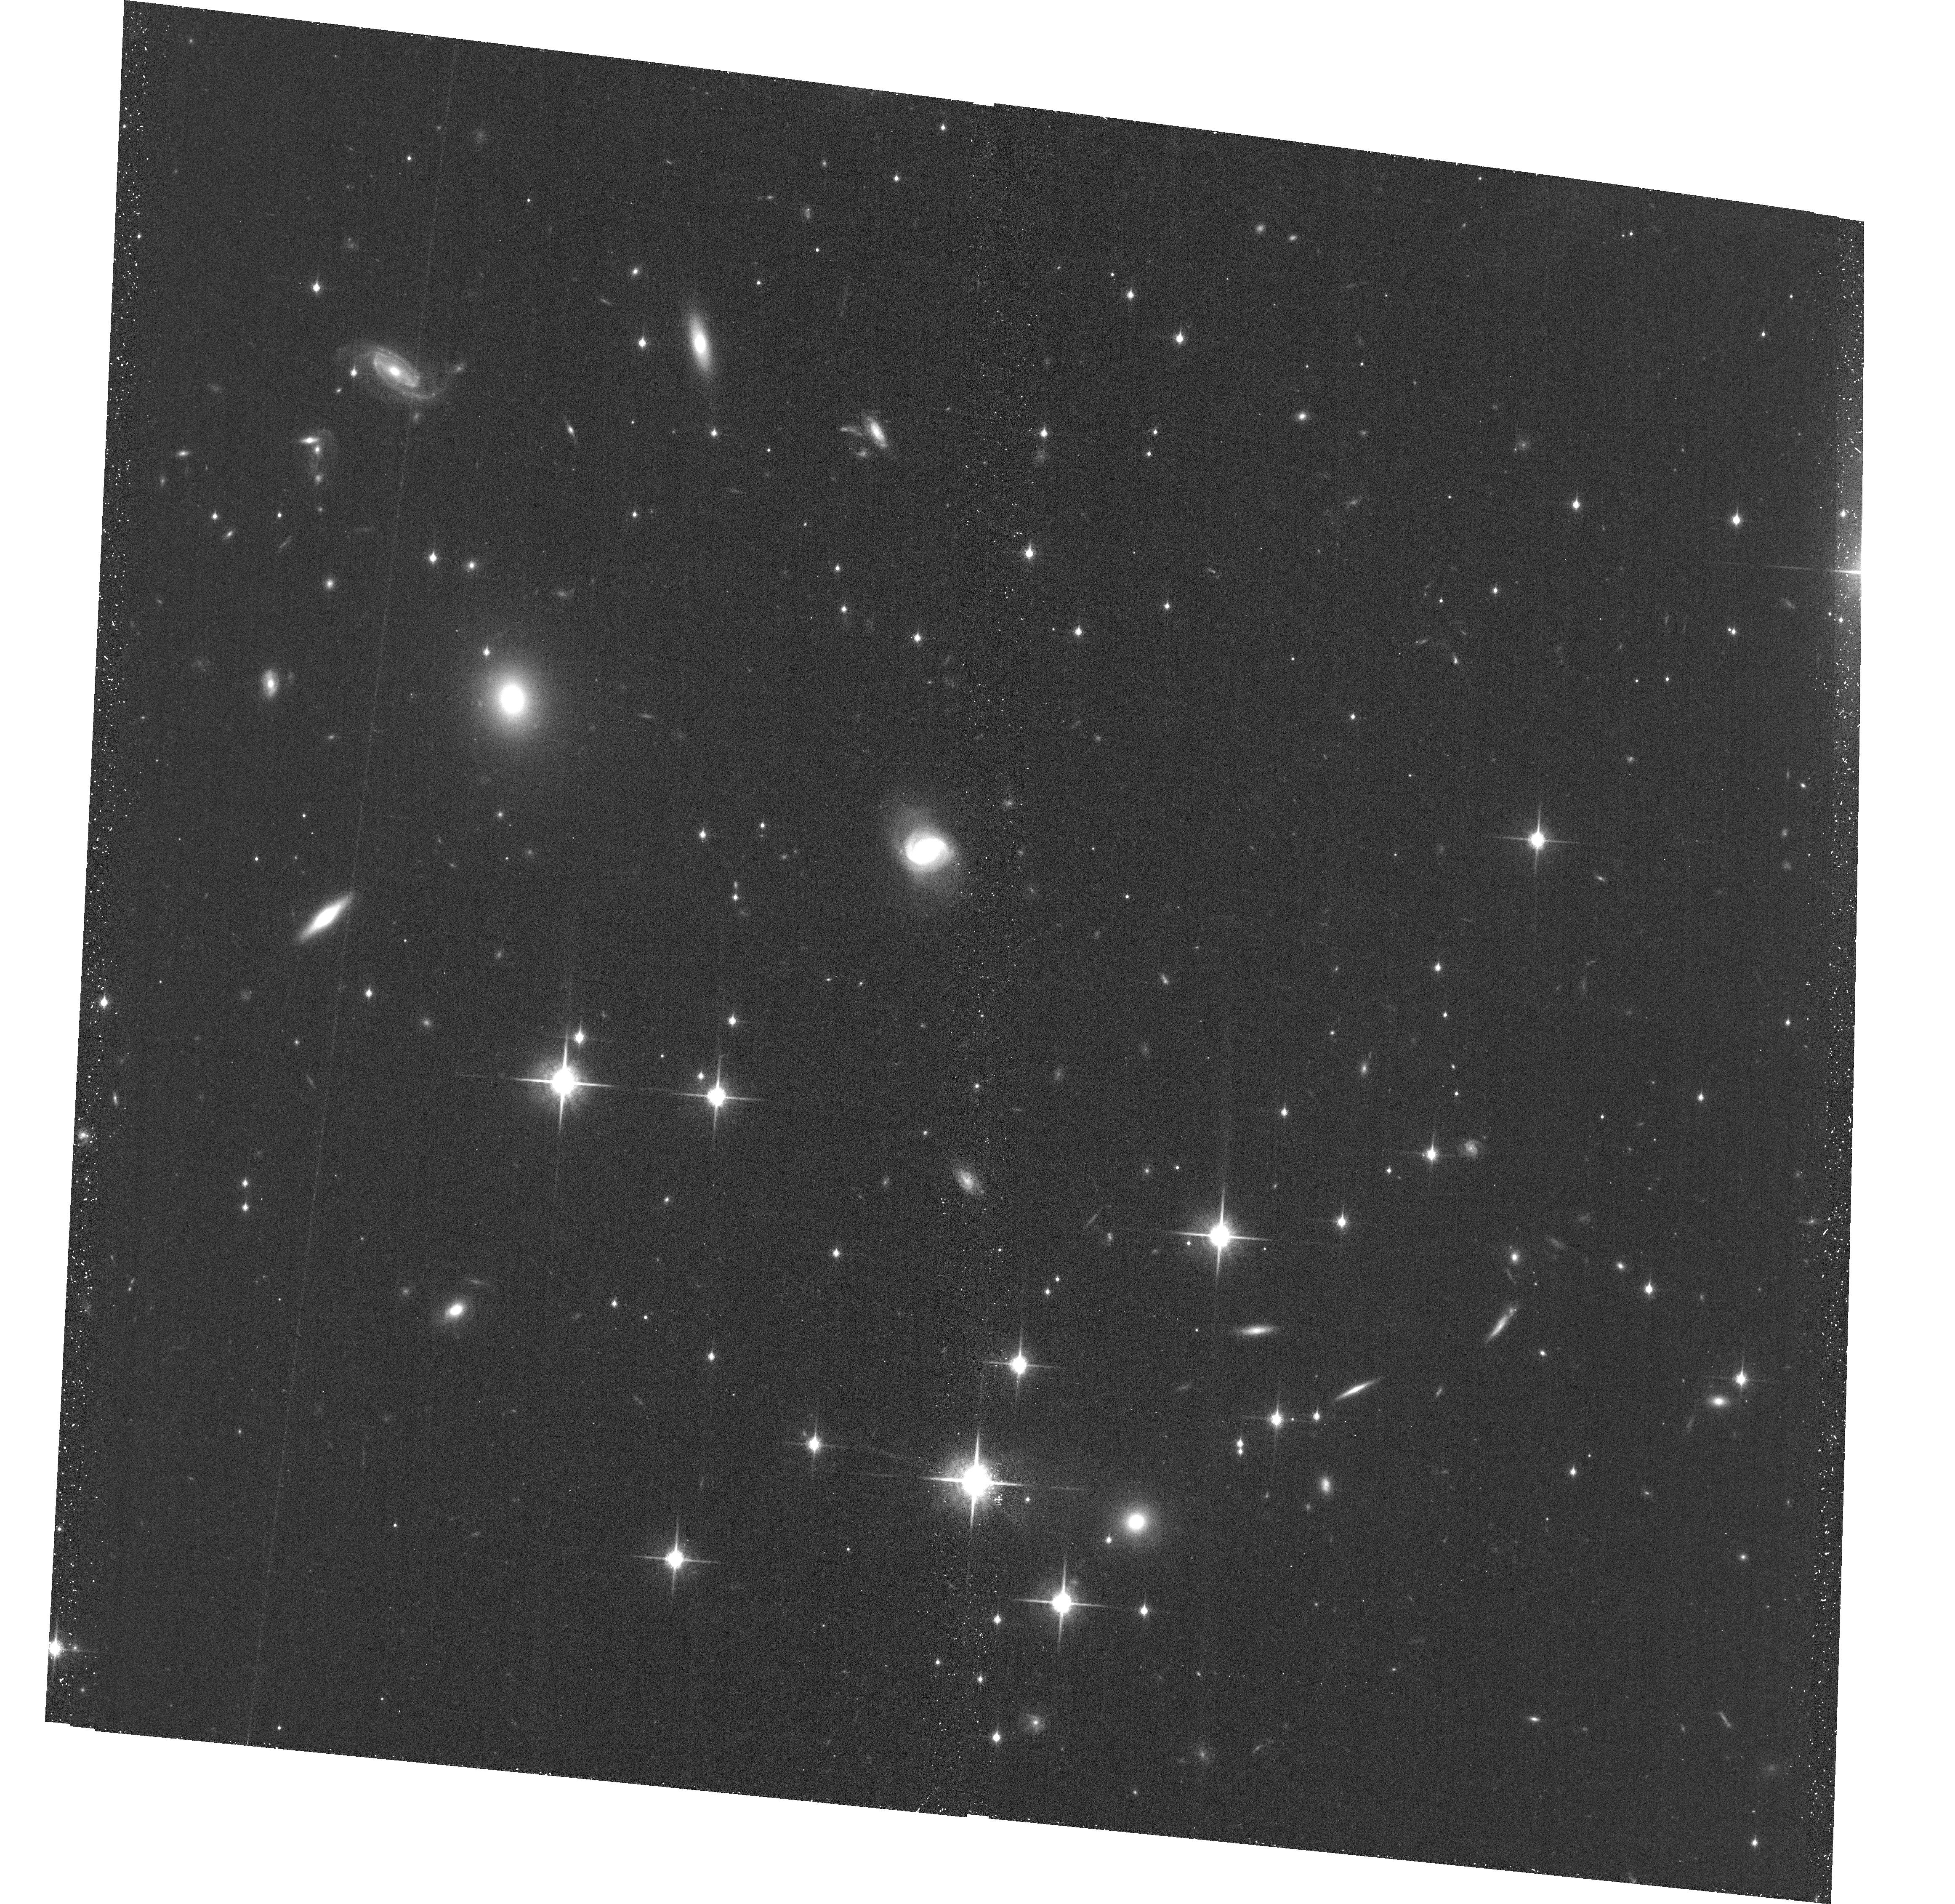
Target: WISEJ014656.66+423410.0. Instrument: ACS/WFC. Filter: F850LP. Exposure: 38 min. Observation ID: hst_16997_01_acs_wfc_f850lp_jezf01

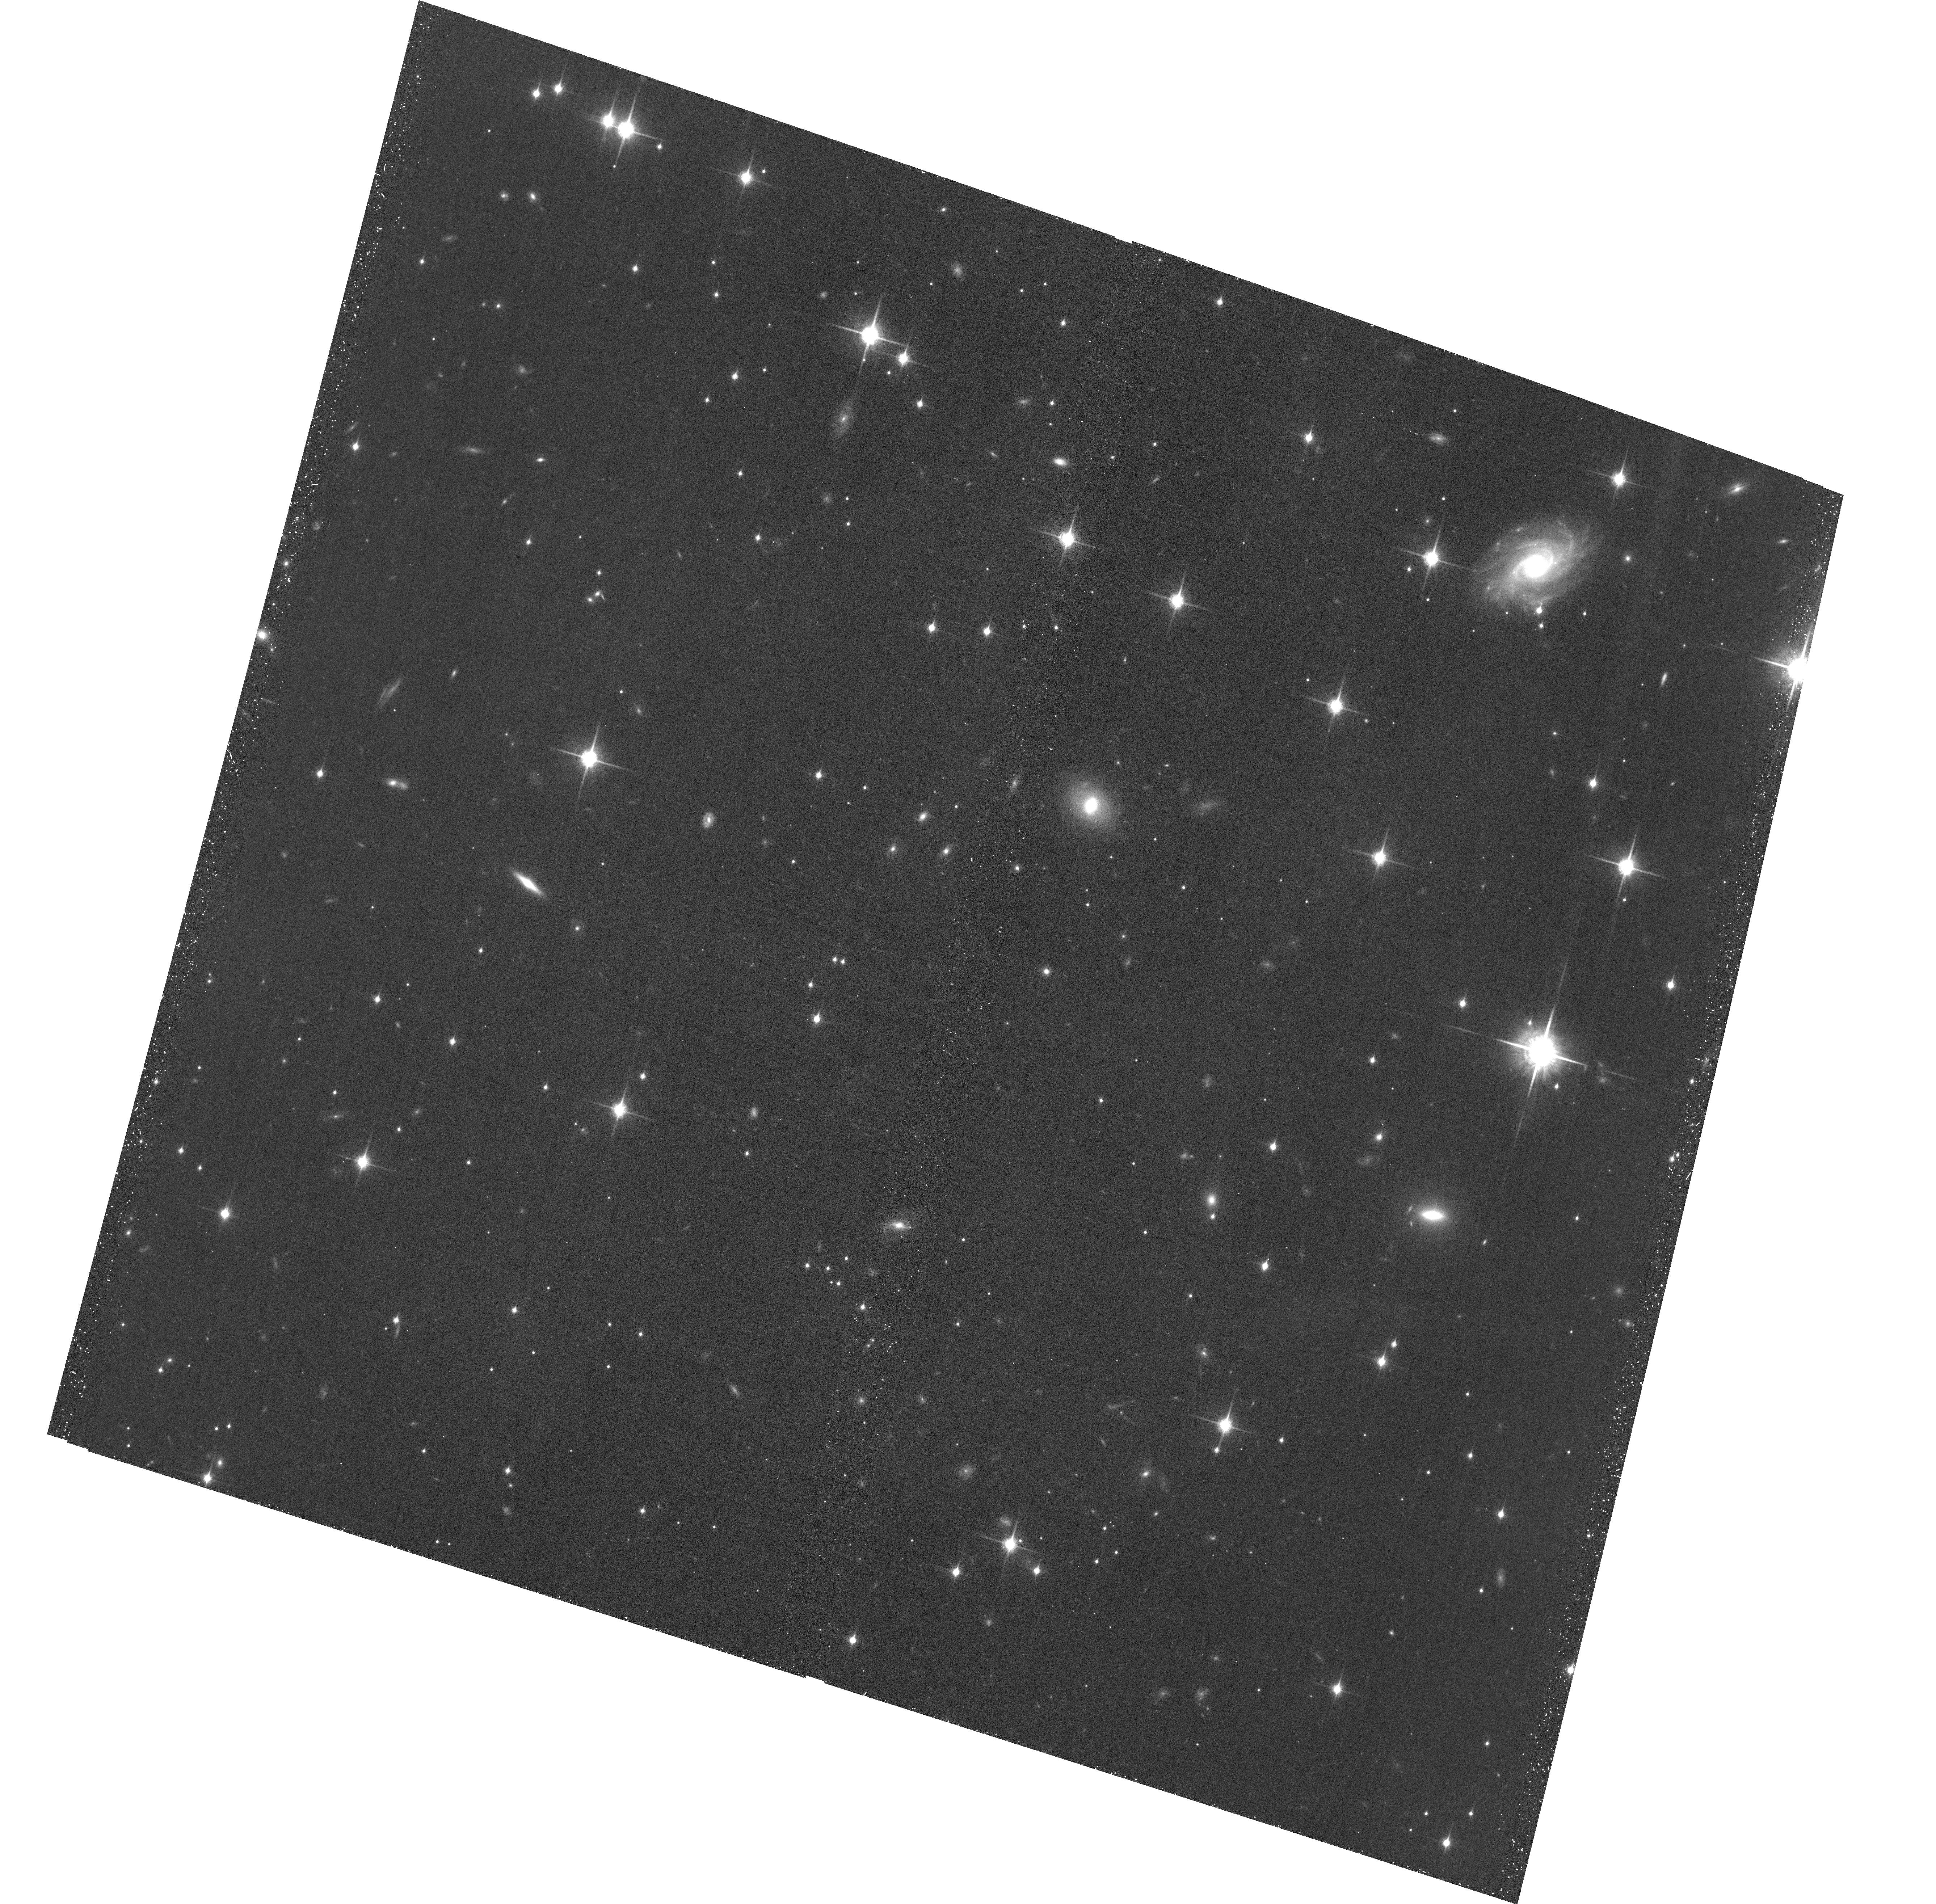
Target: WISEPCJ201546.27+664645.1. Instrument: ACS/WFC. Filter: F850LP. Exposure: 43 min. Observation ID: hst_16997_04_acs_wfc_f850lp_jezf04

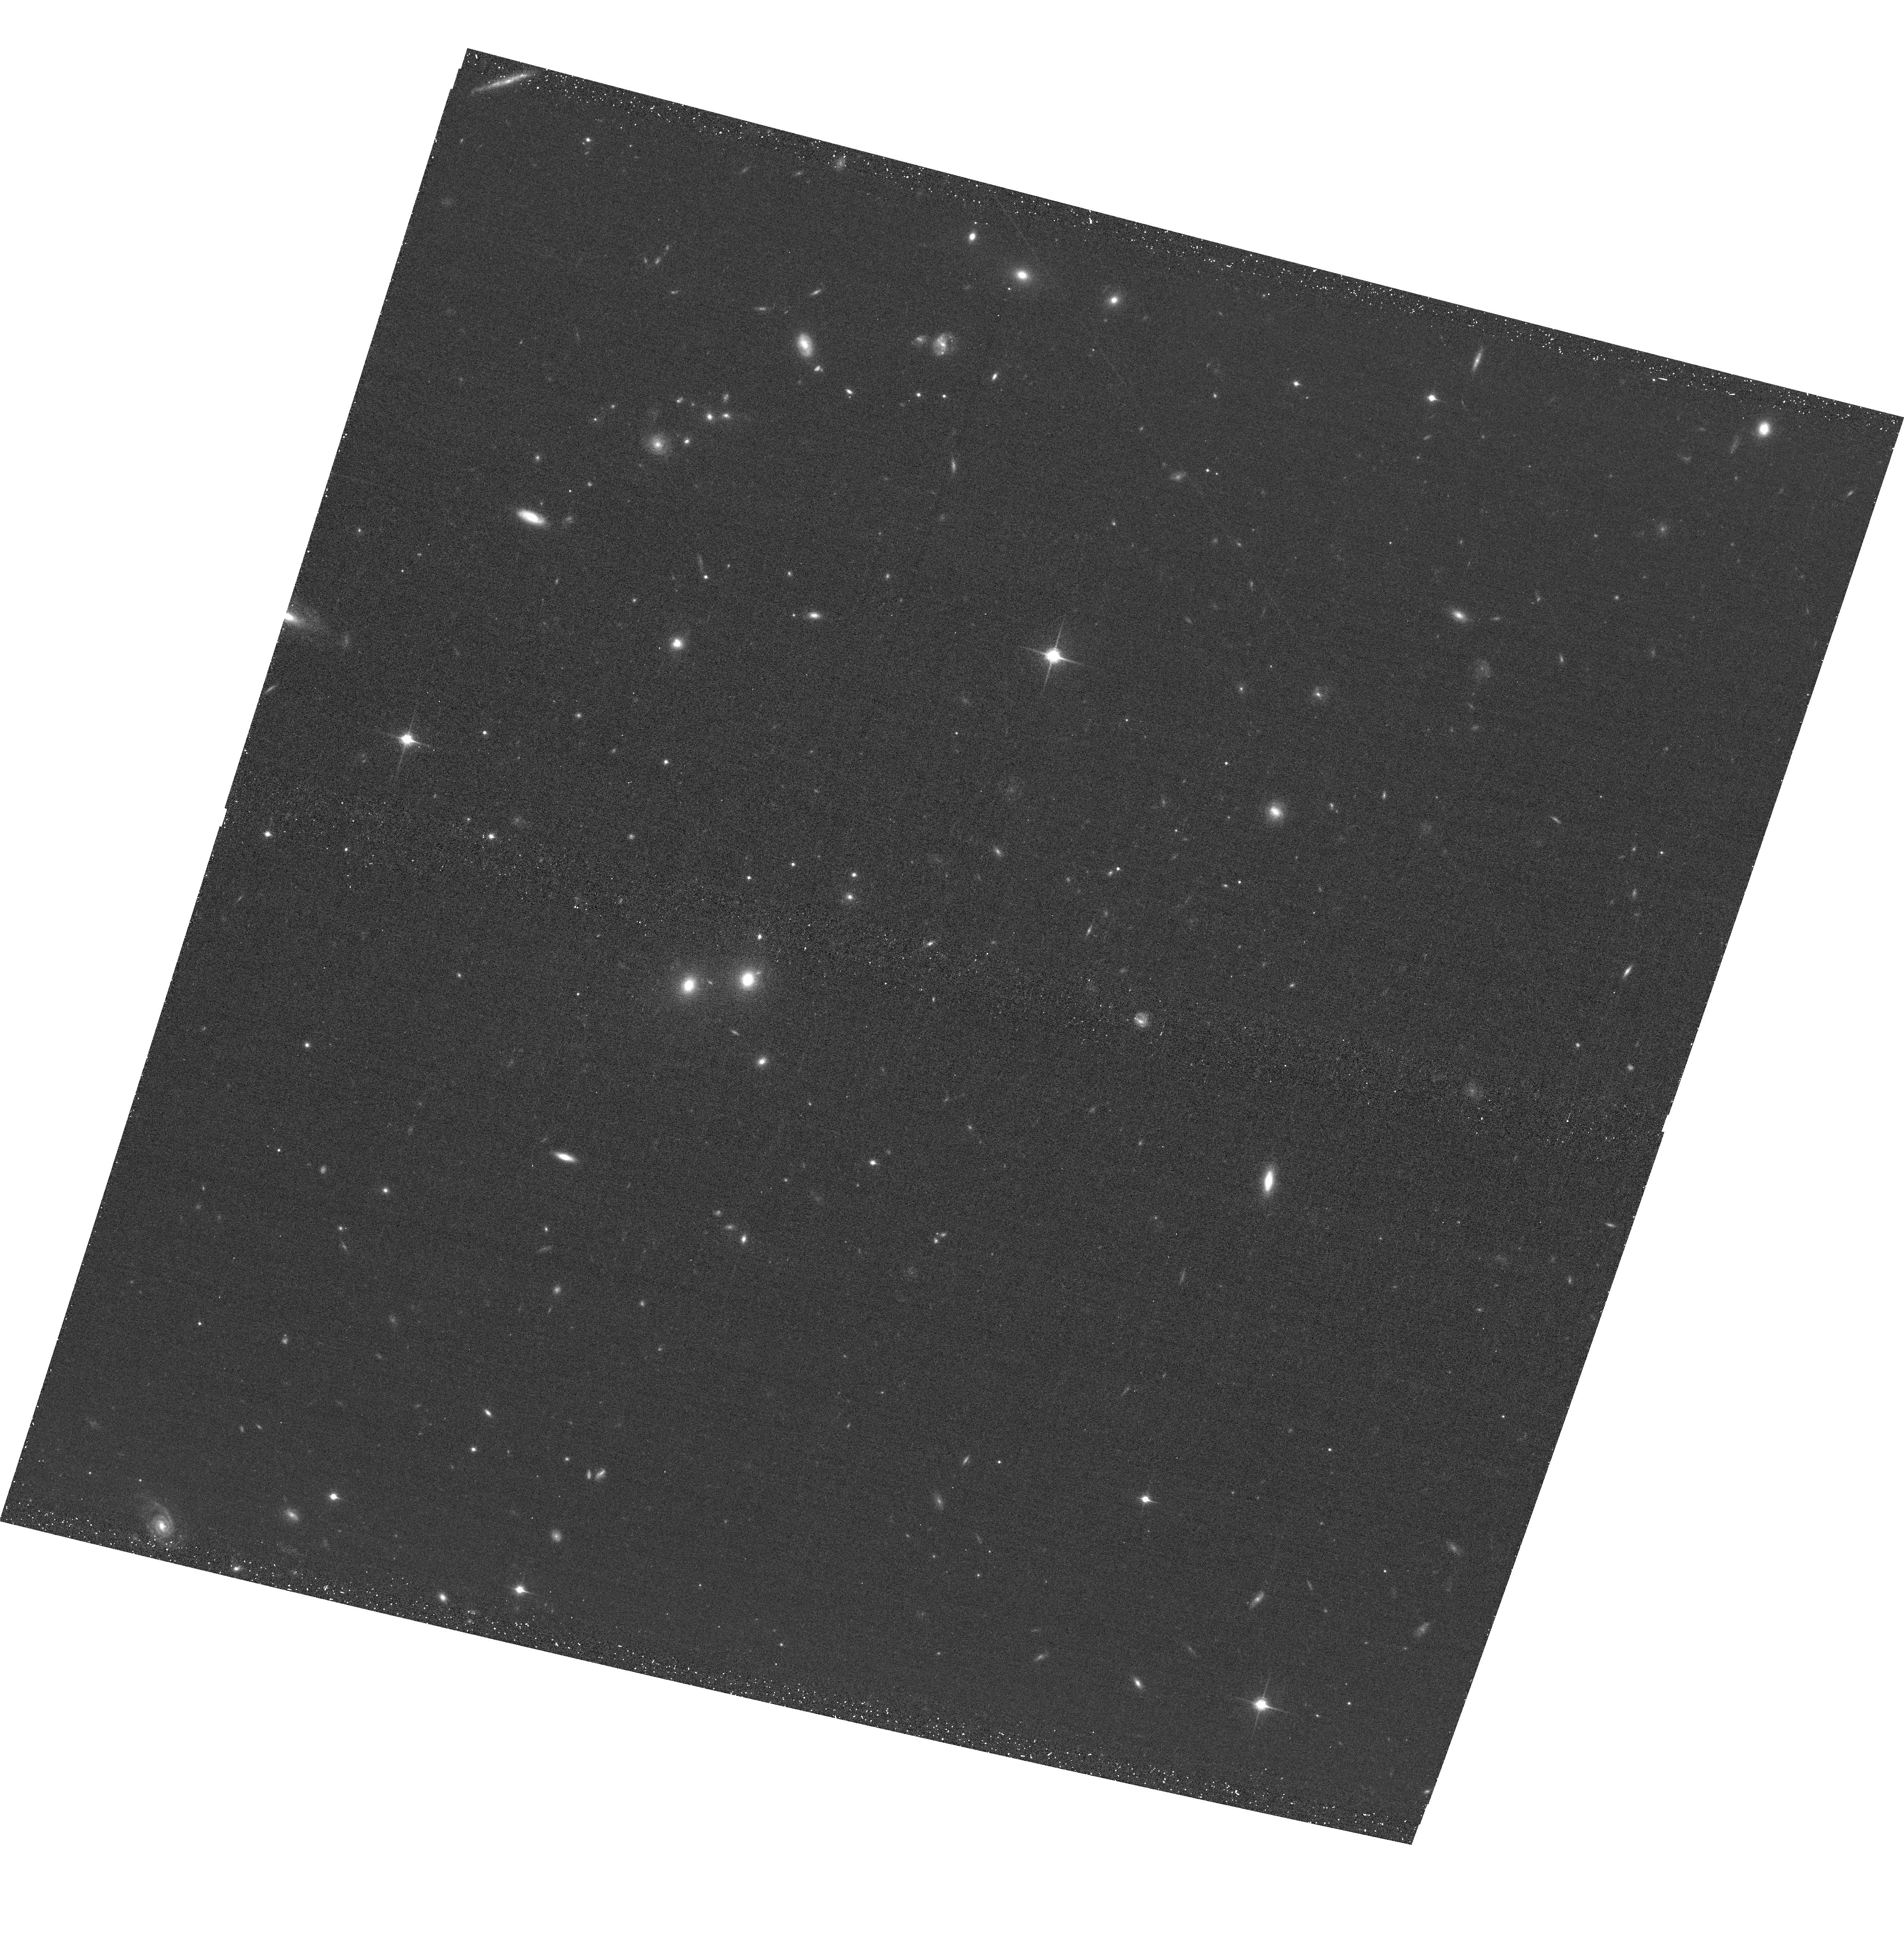
Target: CFBDSIRJ145829+101343. Instrument: ACS/WFC. Filter: F850LP. Exposure: 35 min. Observation ID: hst_16997_03_acs_wfc_f850lp_jezf03

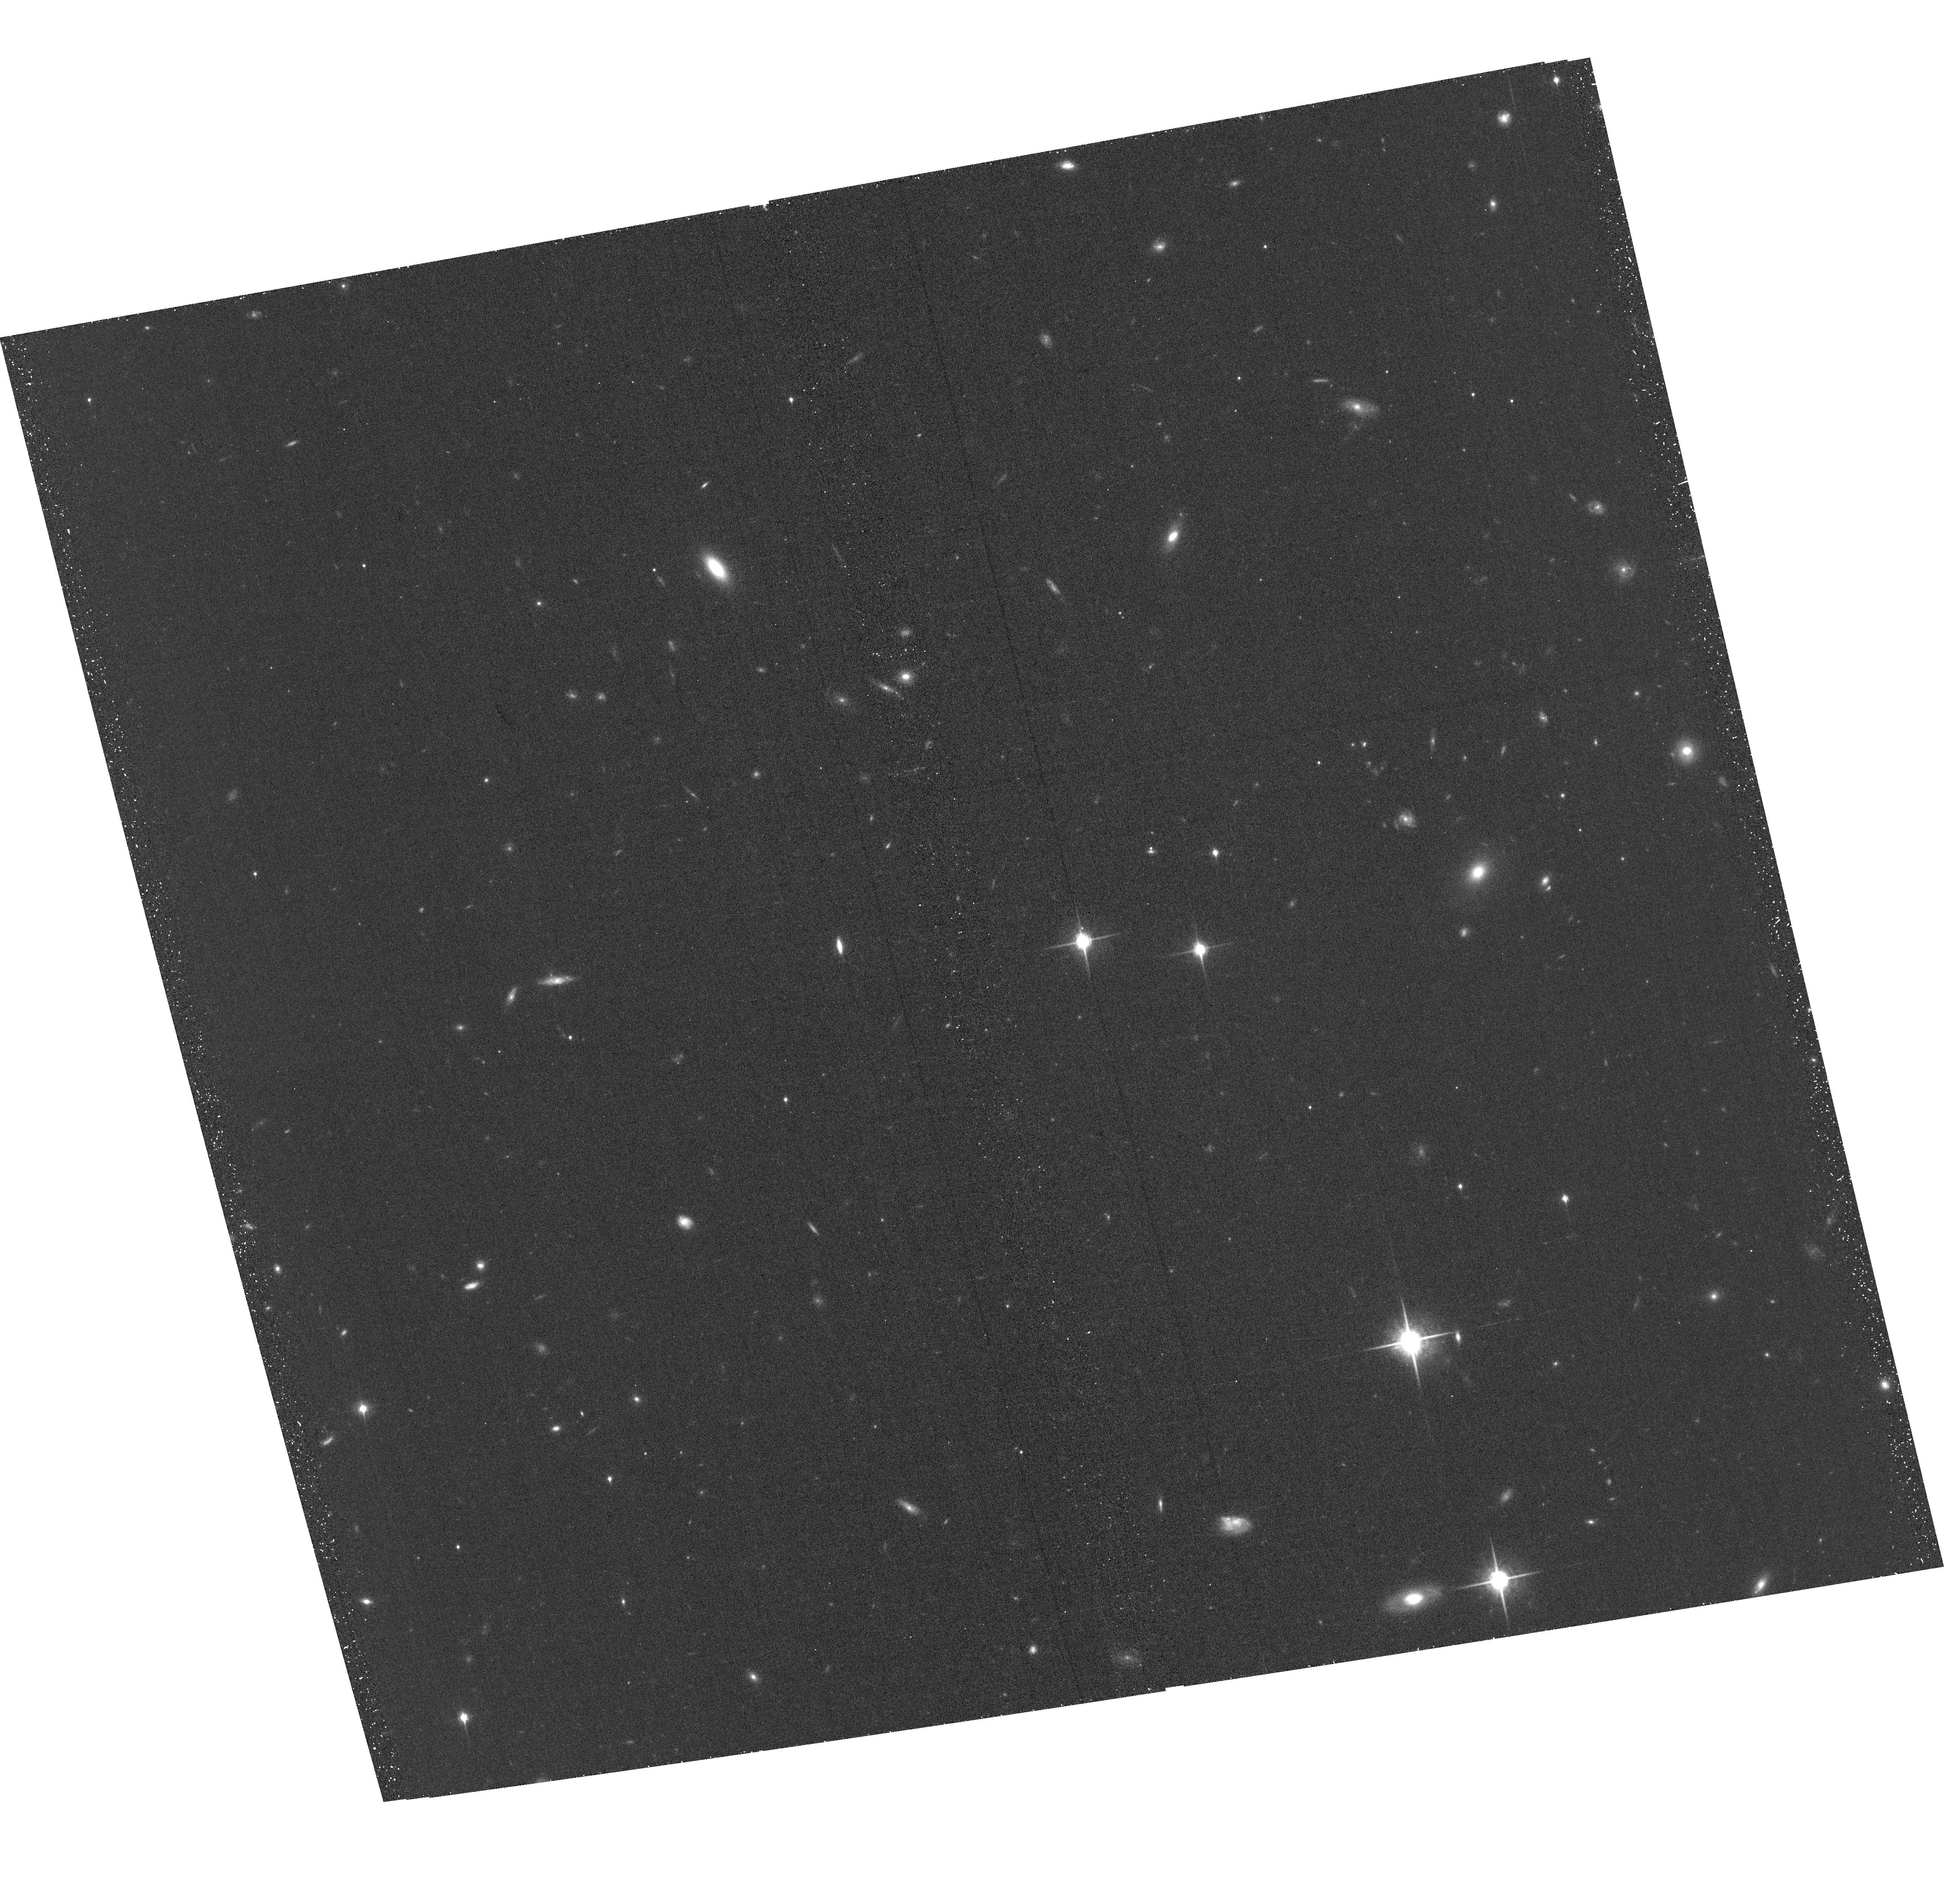
Target: WISEJ090649.35+473538.5. Instrument: ACS/WFC. Filter: F850LP. Exposure: 39 min. Observation ID: hst_16997_05_acs_wfc_f850lp_jezf05

Dynamical Masses of the Coldest Brown Dwarfs (PI: Dupuy, Trent J.)

On the cusp of the JWST era, we are still lacking mass measurements for the coldest brown dwarfs, even though mass is crucial for testing substellar models. We propose a 3-year orbit monitoring program to obtain the first sample of dynamical masses at temperatures of 400-800 K. With projected separations of only 1-3 AU, our targets are among the tightest and faintest substellar visual binaries ever found, discovered at the extreme limits of existing facilities. Resolved astrometry, combined with existing parallax data, is needed to measure their orbits, and only HST can deliver the high-precision monitoring required. These systems, composed entirely of T8-Y0 dwarfs, are likely to be the only such binaries amenable to direct mass measurements within the decade.